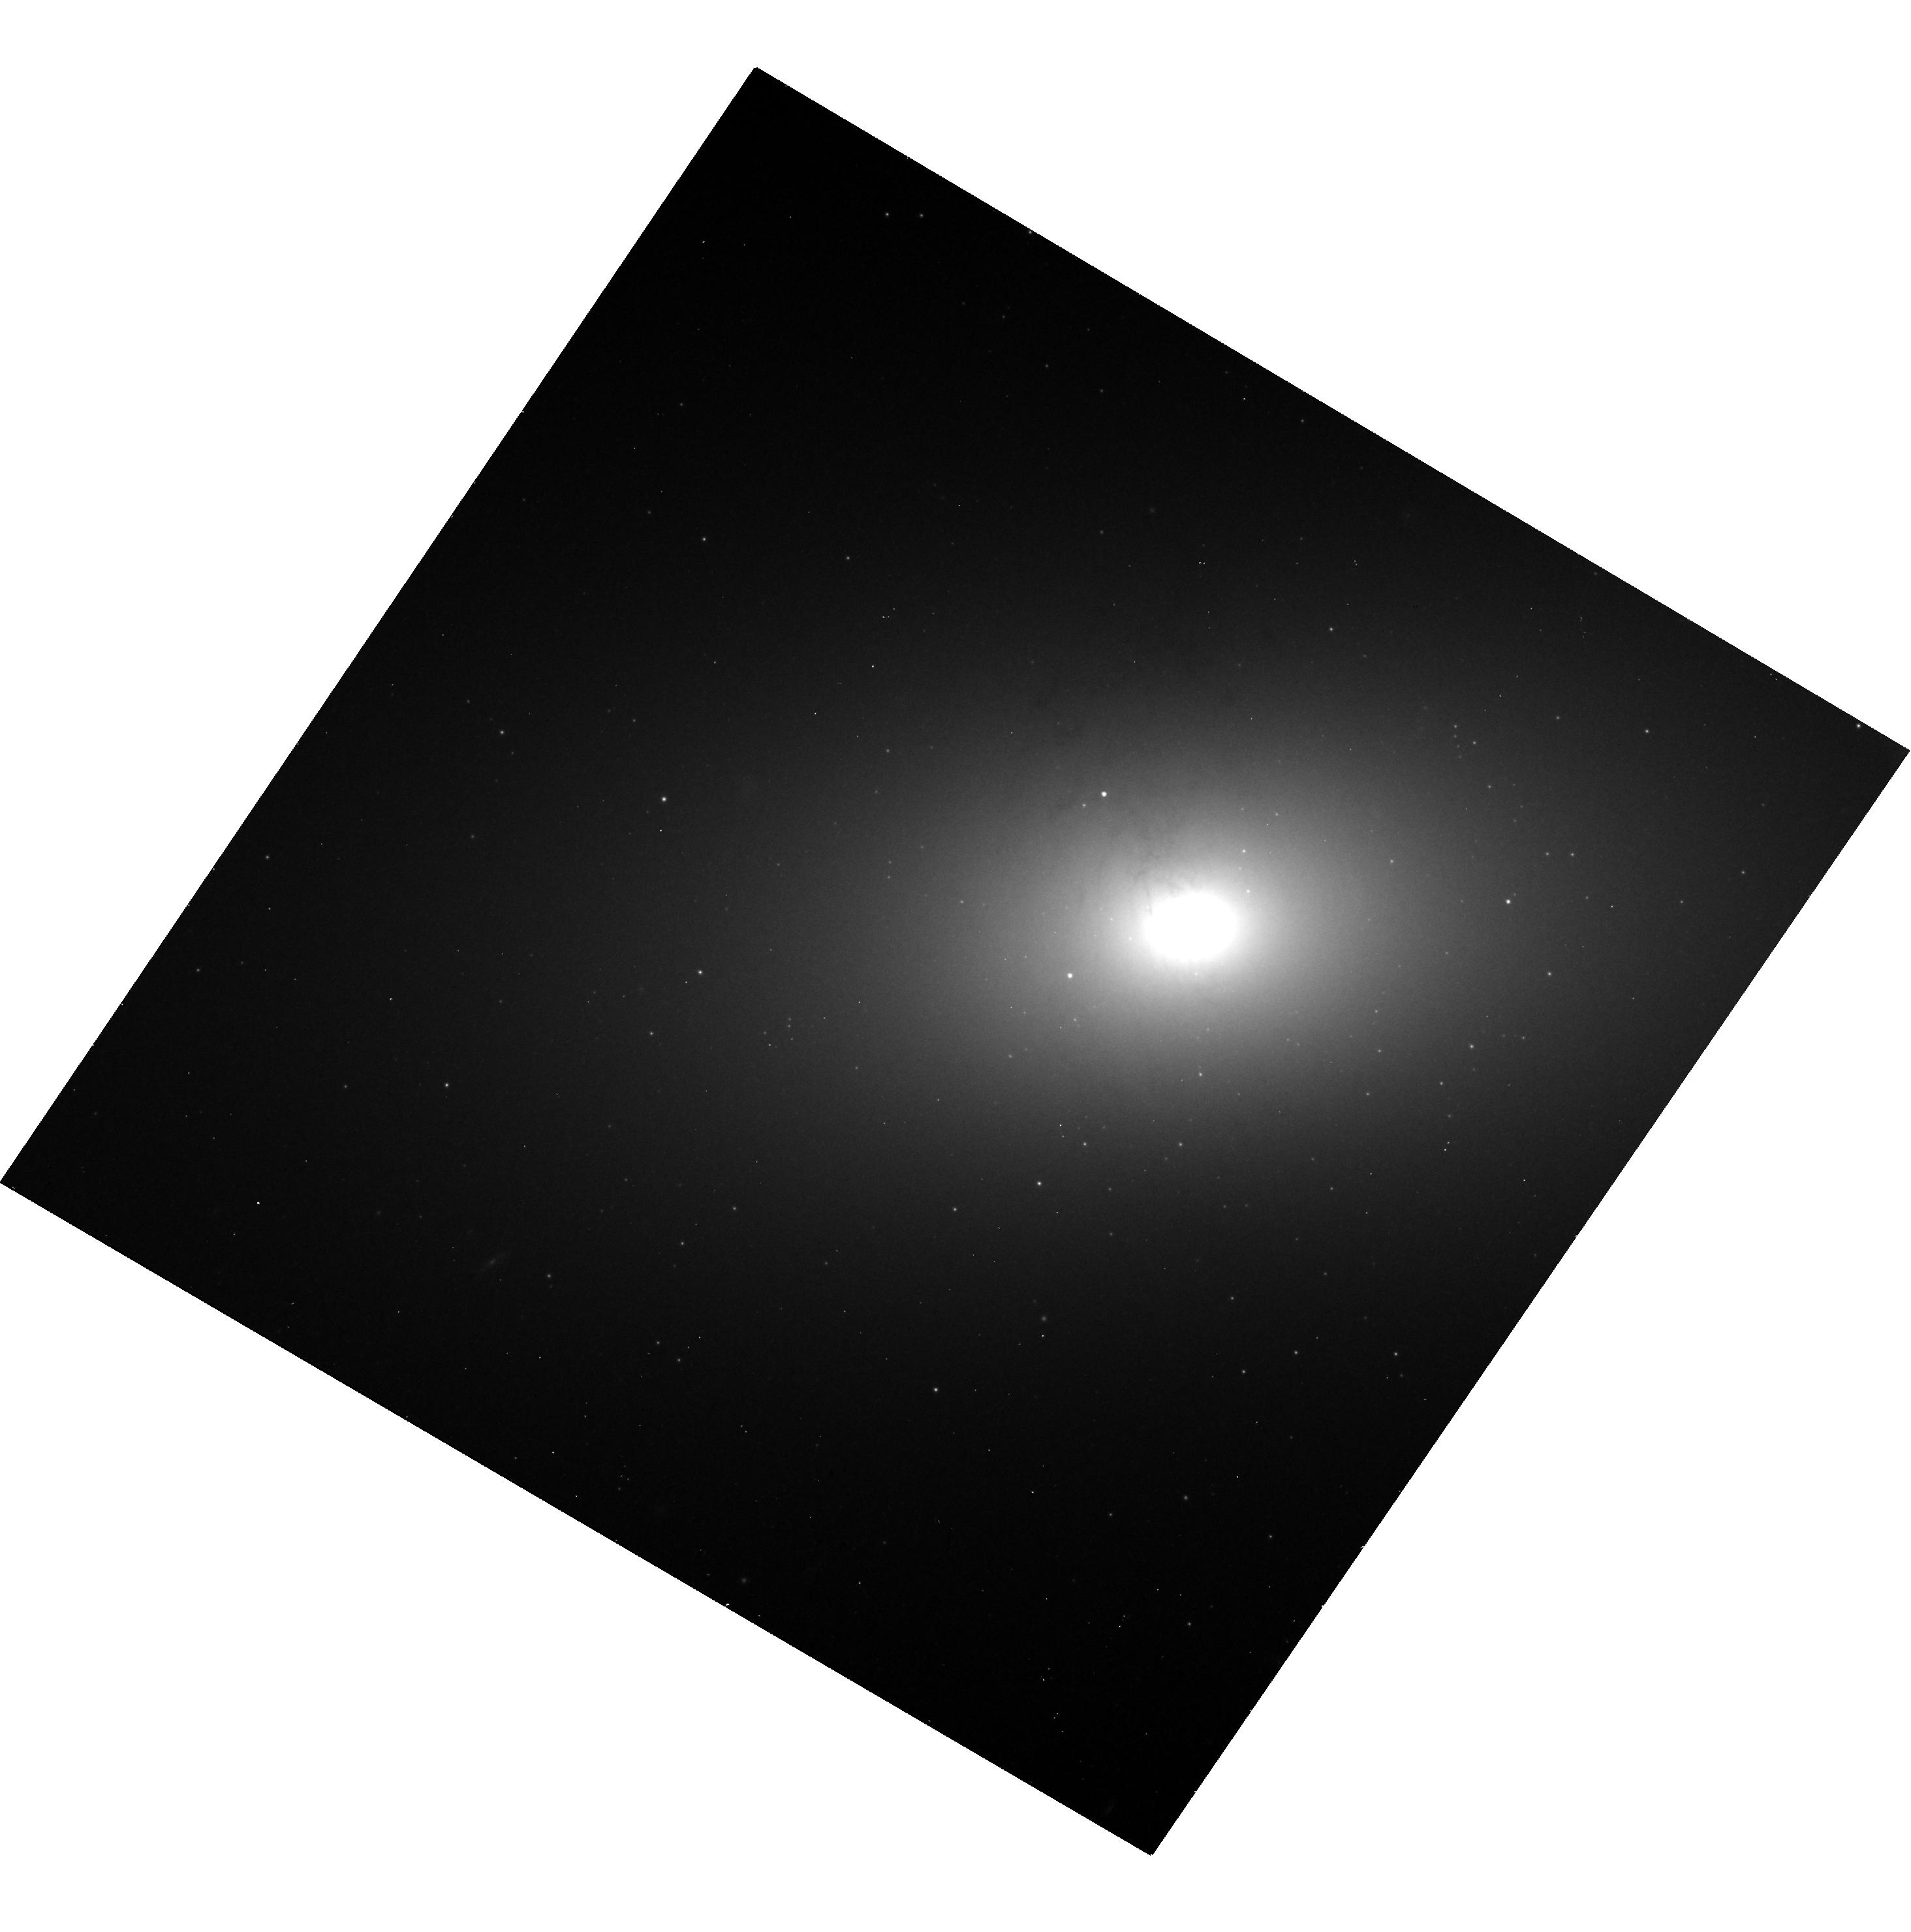
Target: NGC-2768. Instrument: WFC3/UVIS. Filter: F814W. Exposure: 14 min. Observation ID: hst_15323_11_wfc3_uvis_f814w_idja11

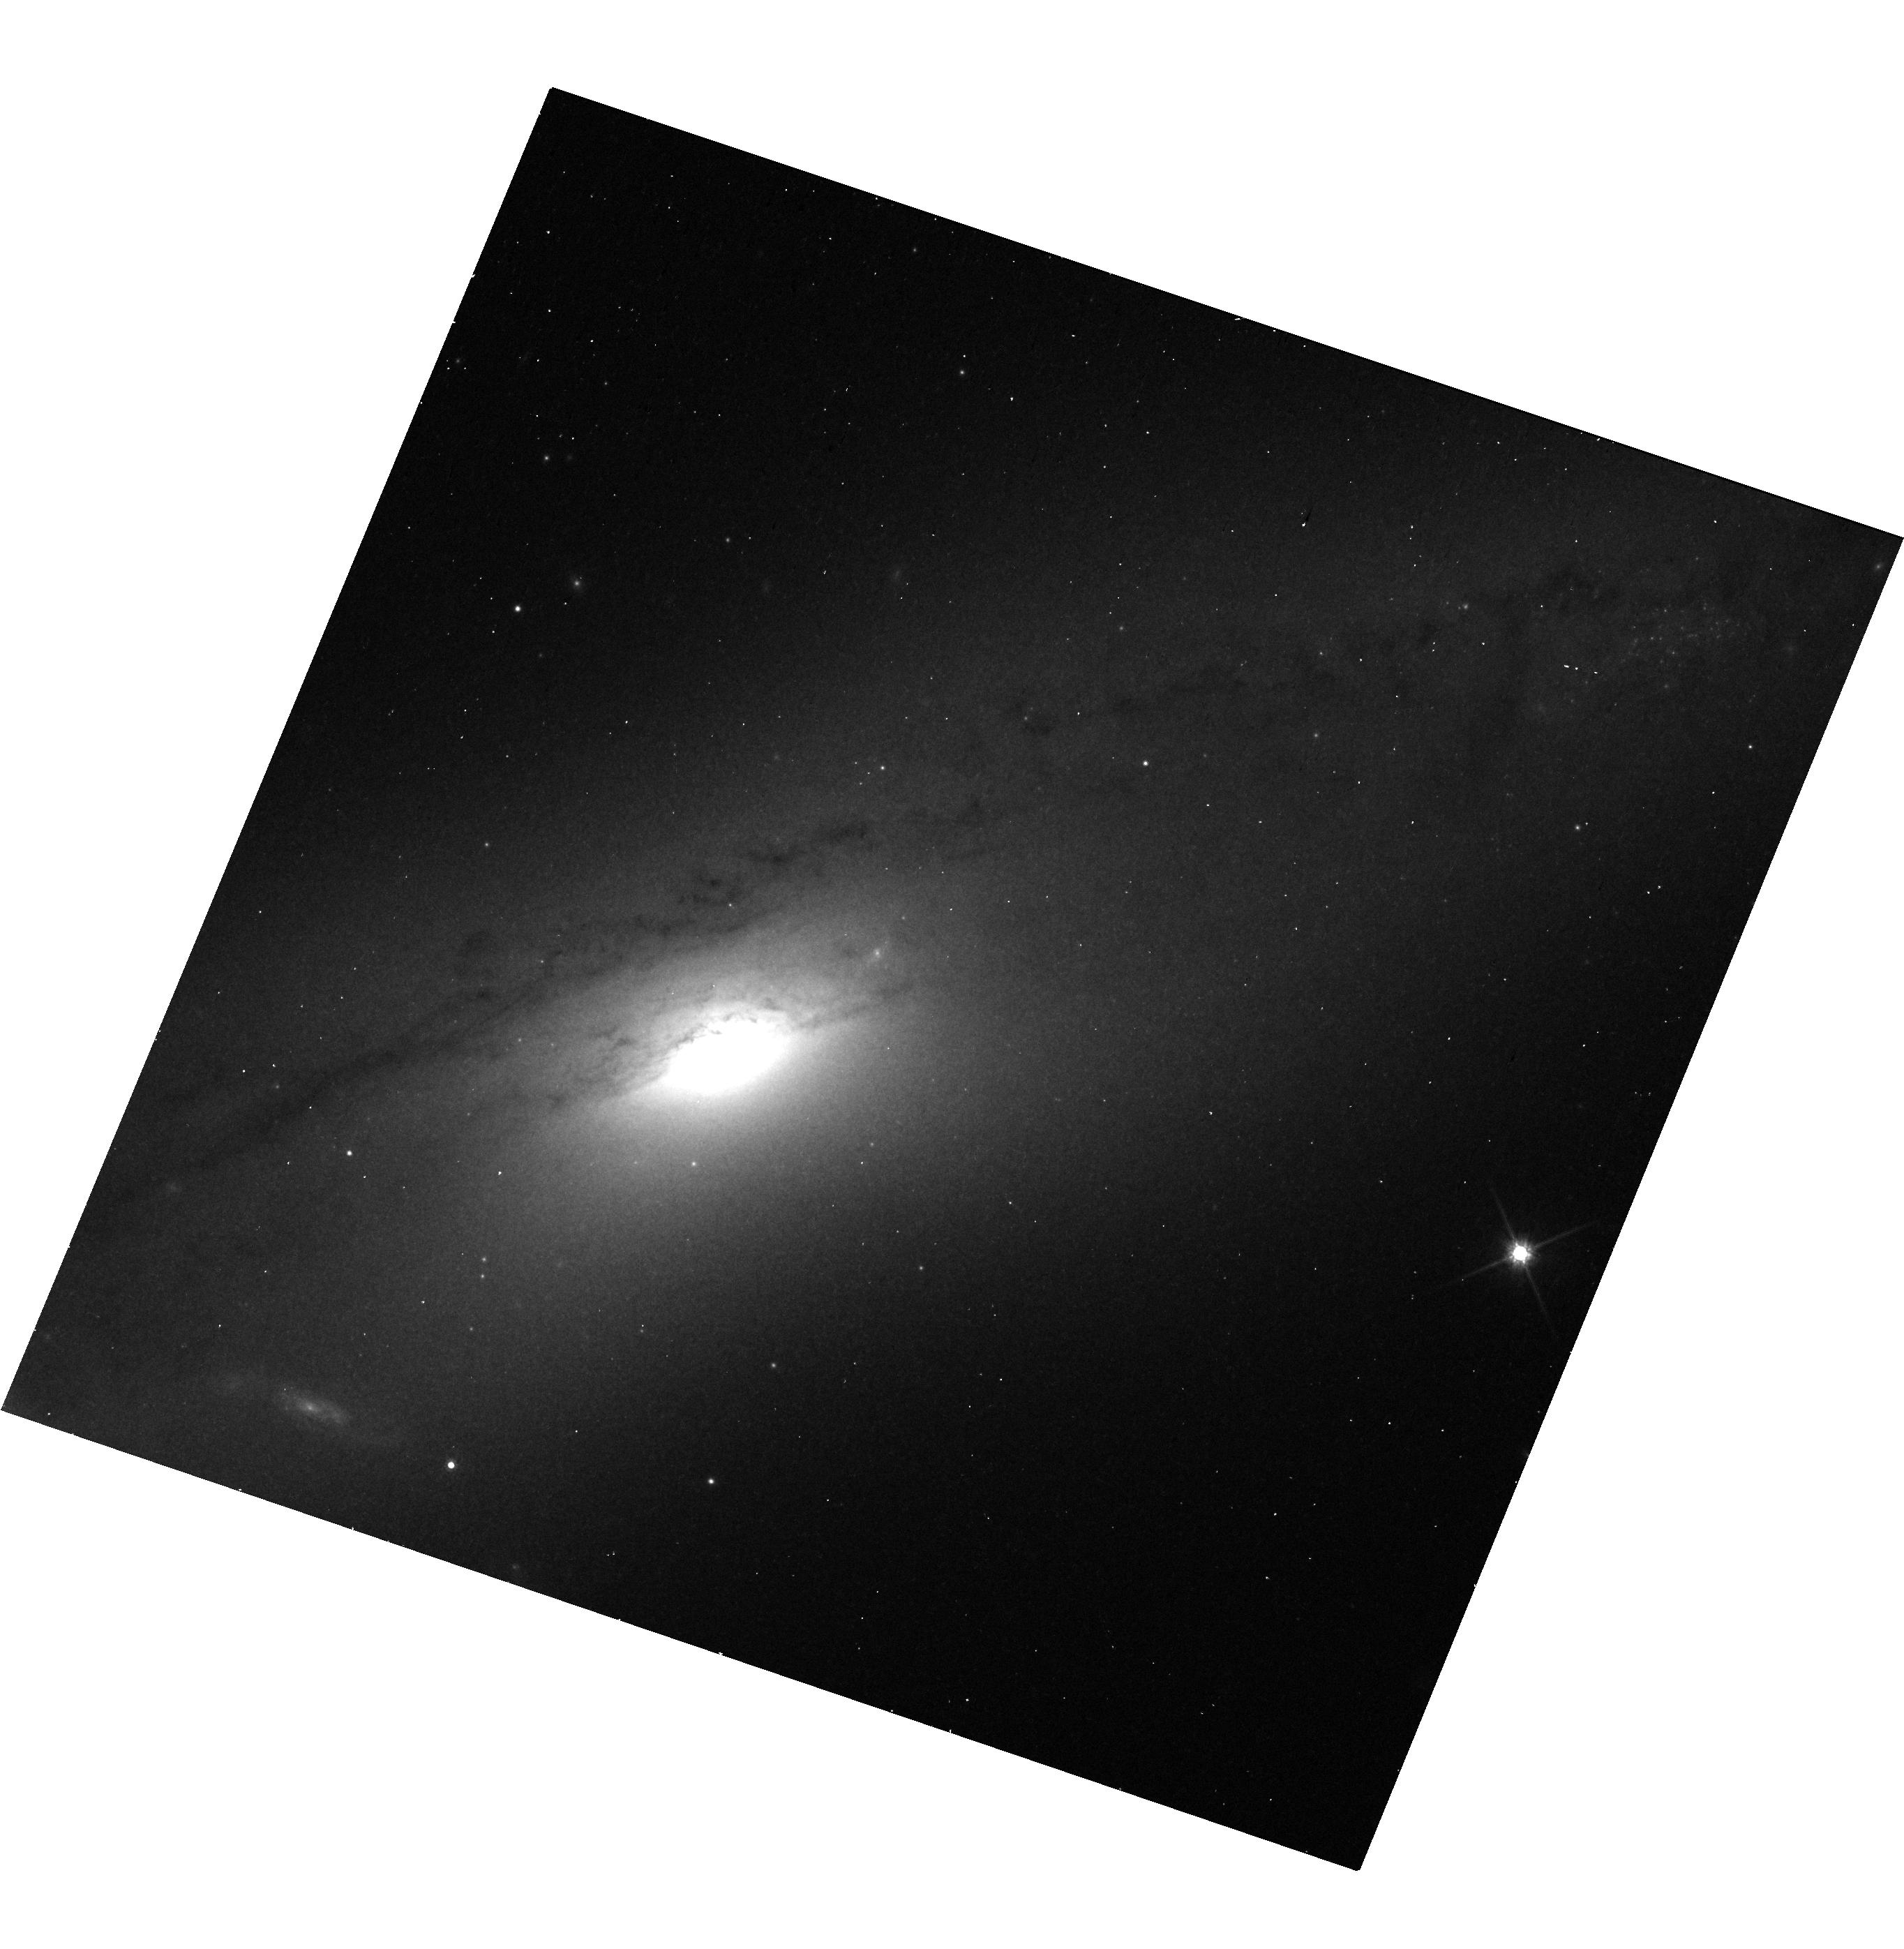
Target: NGC-4586. Instrument: WFC3/UVIS. Filter: F814W. Exposure: 12 min. Observation ID: hst_15323_02_wfc3_uvis_f814w_idja02

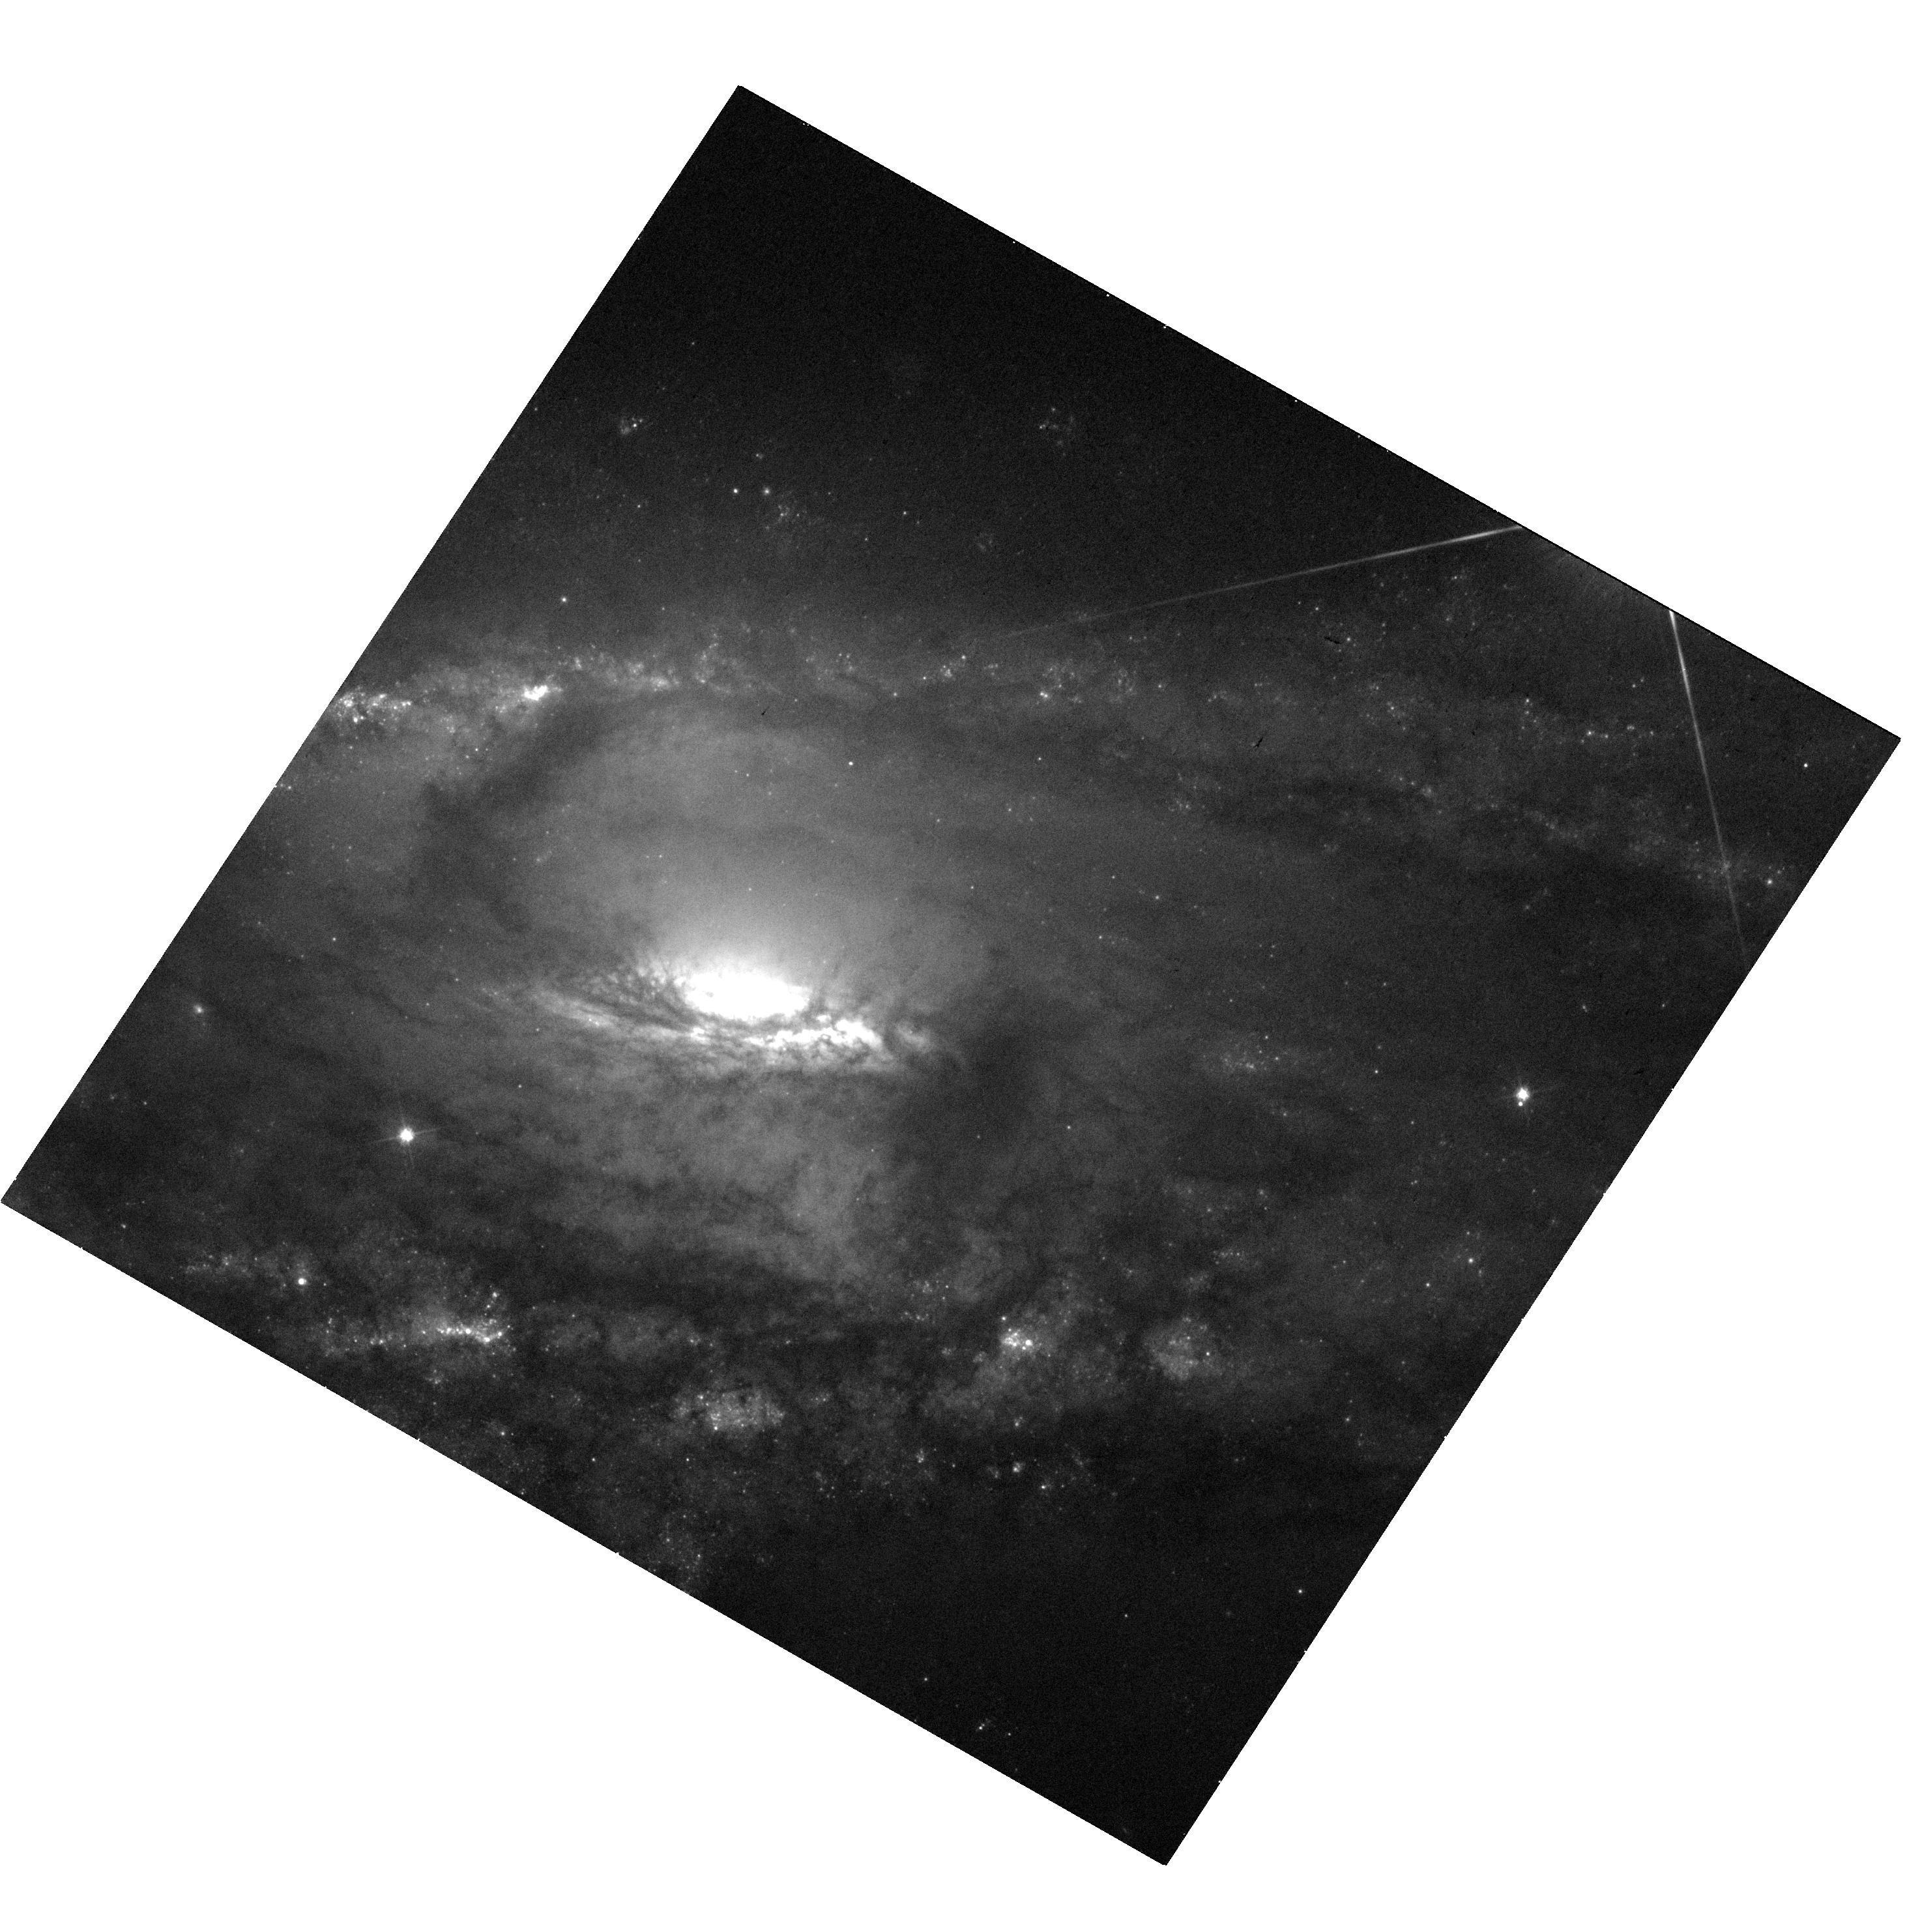
Target: NGC-5792. Instrument: WFC3/UVIS. Filter: F475W. Exposure: 14 min. Observation ID: hst_15323_14_wfc3_uvis_f475w_idja14

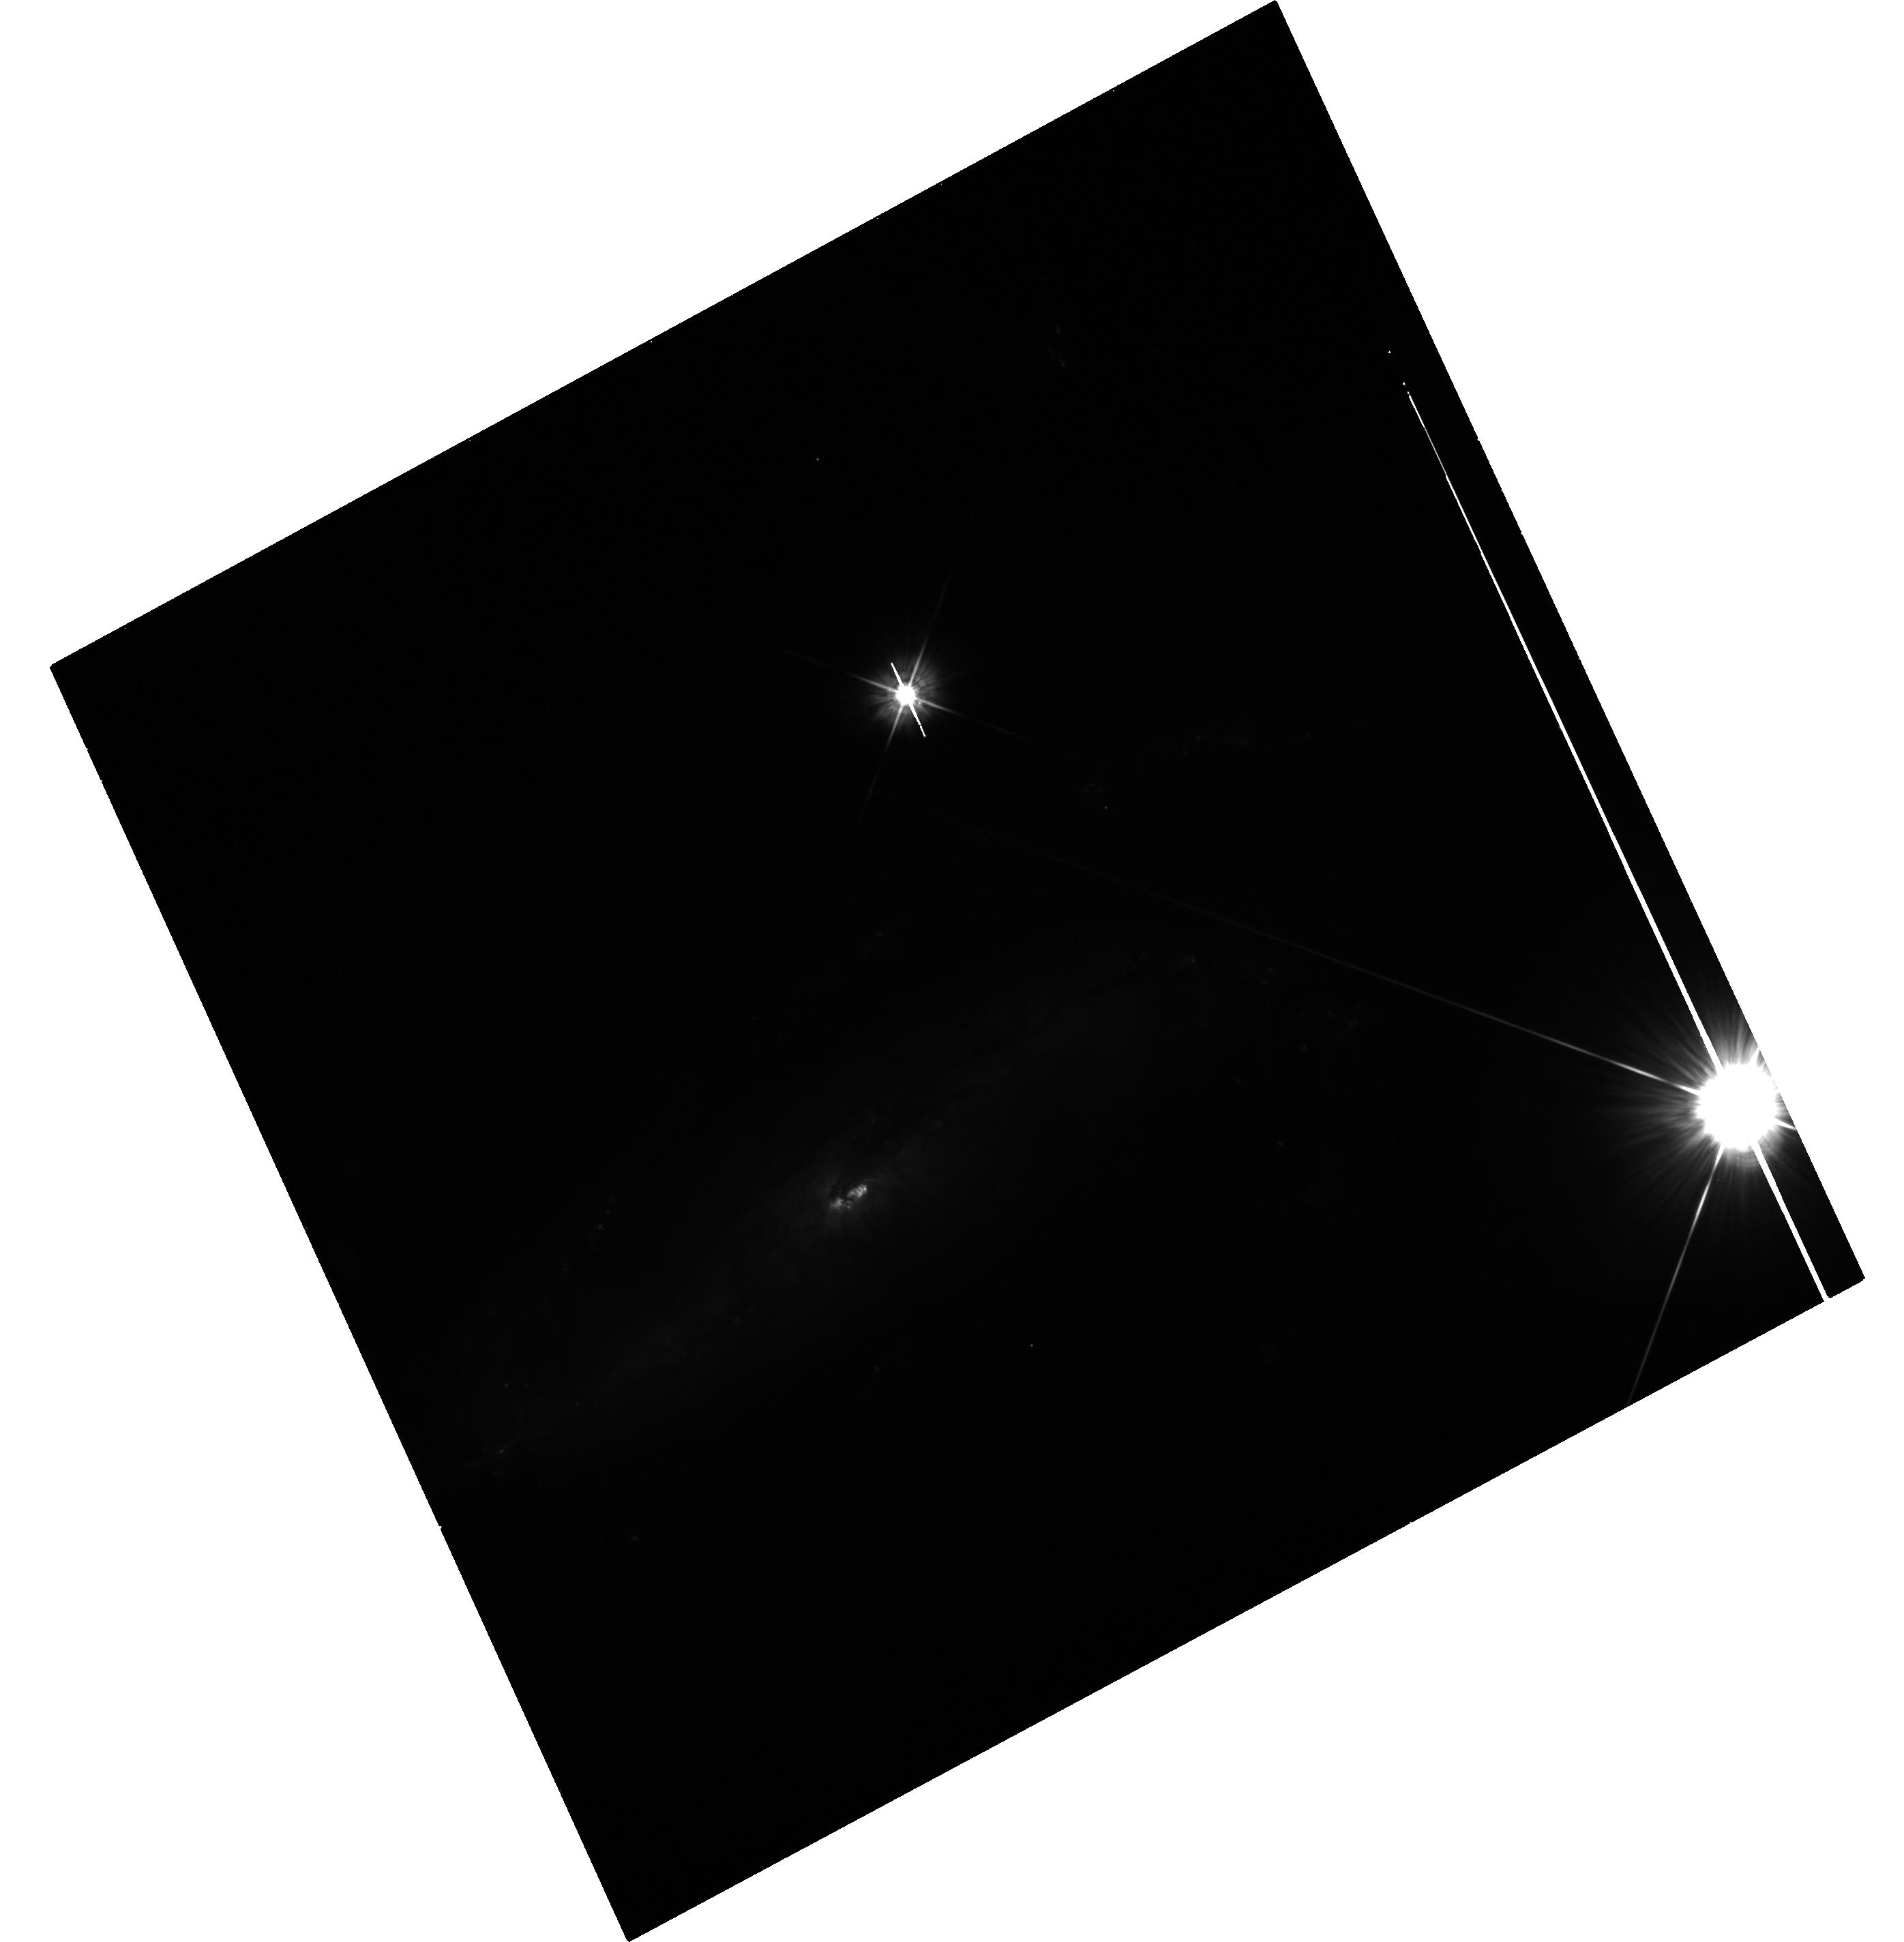
Target: UGC-9959. Instrument: WFC3/UVIS. Filter: F475W. Exposure: 15 min. Observation ID: hst_15323_22_wfc3_uvis_f475w_idja22

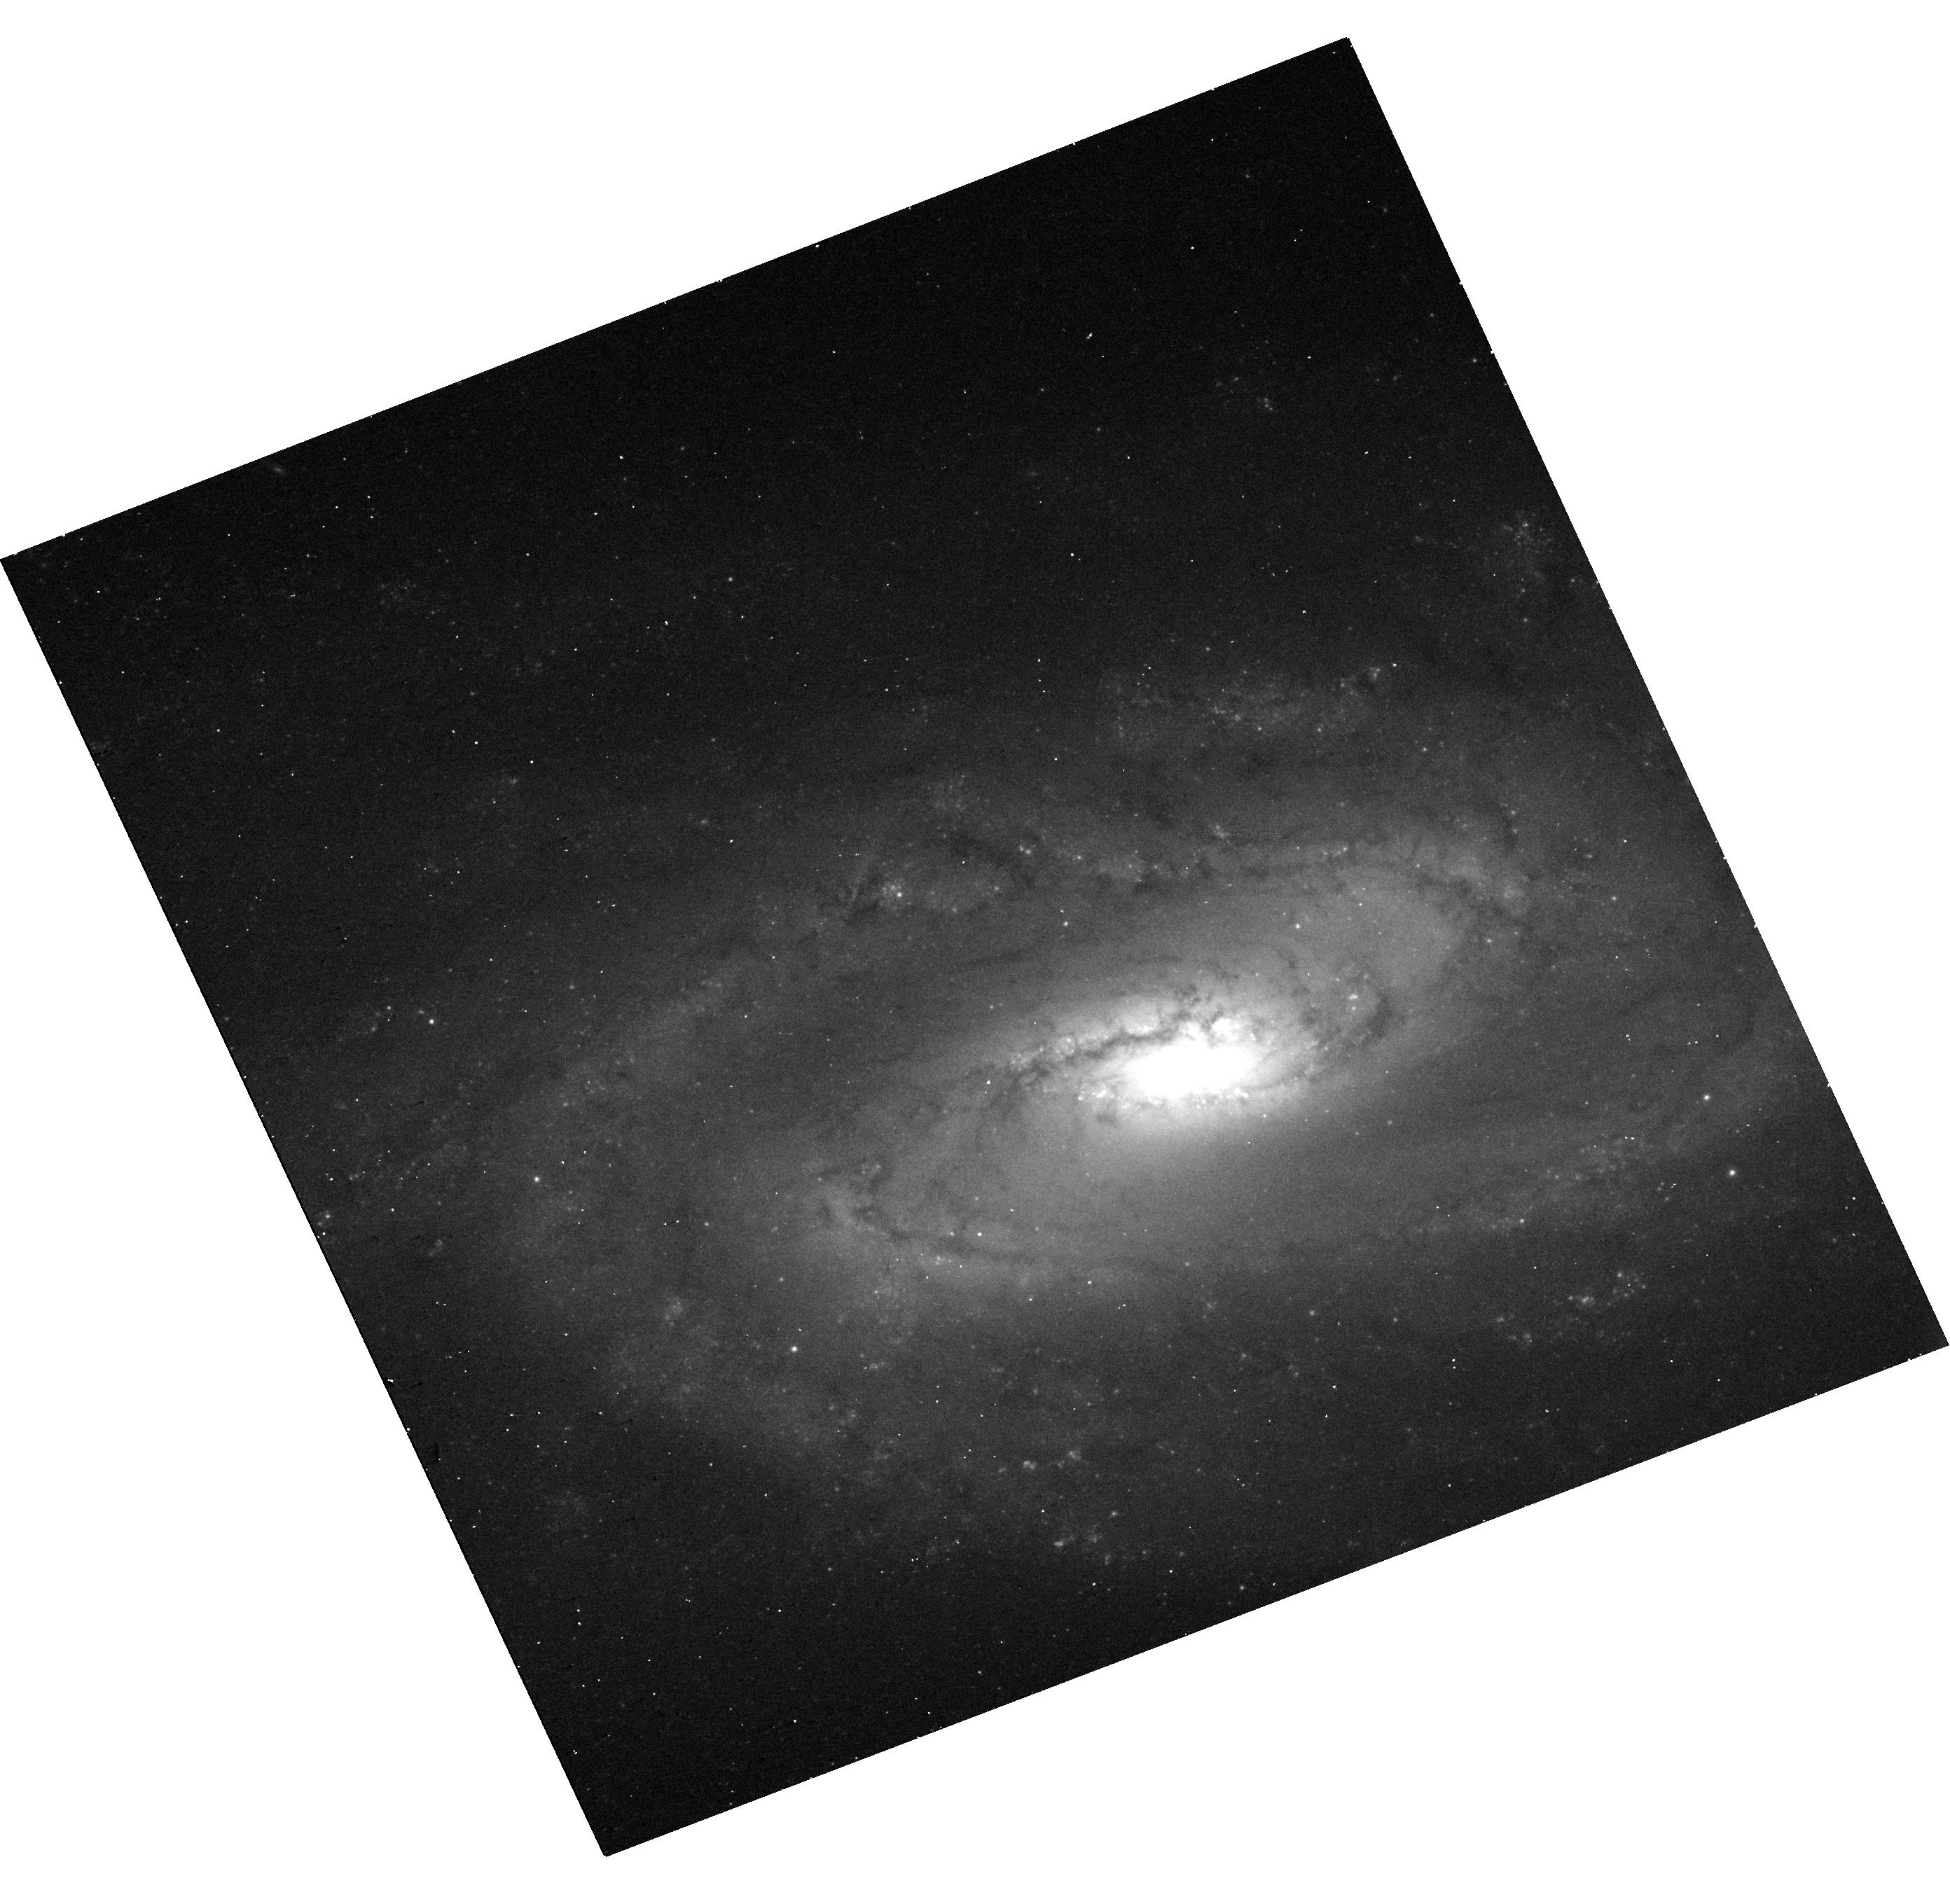
Target: NGC-1090. Instrument: WFC3/UVIS. Filter: F814W. Exposure: 12 min. Observation ID: hst_15323_15_wfc3_uvis_f814w_idja15

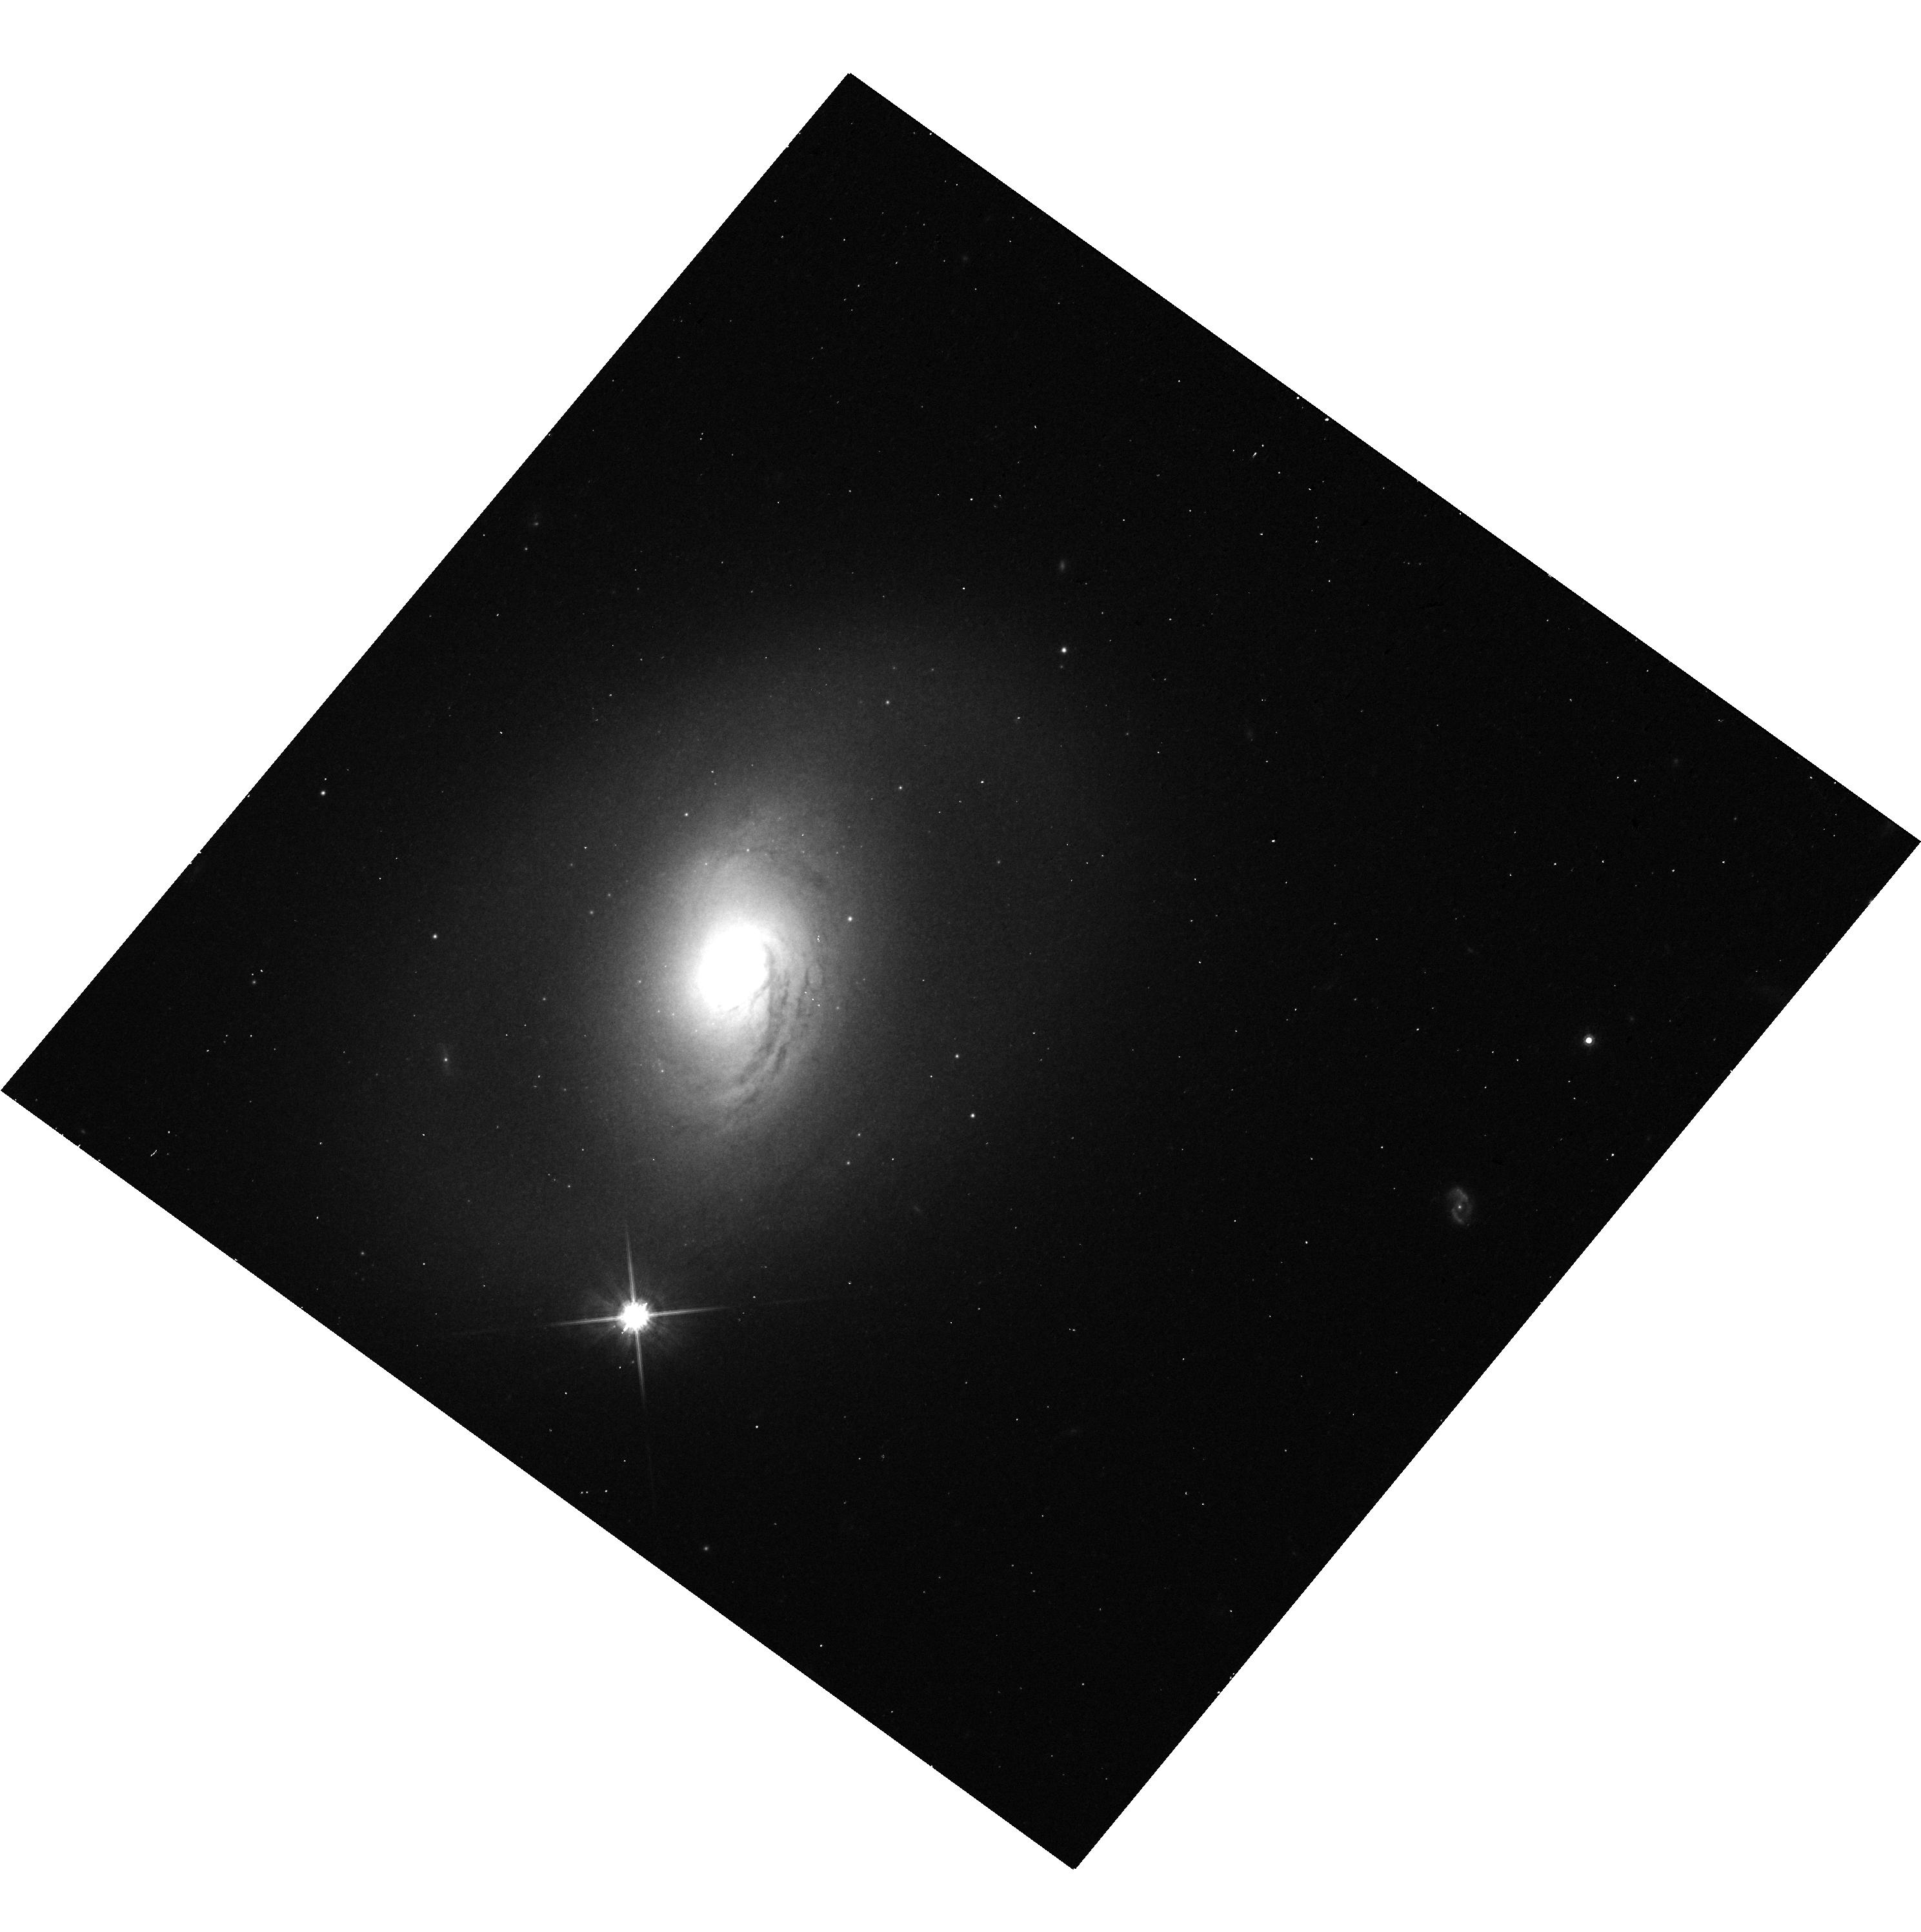
Target: UGC-5745. Instrument: WFC3/UVIS. Filter: F814W. Exposure: 12 min. Observation ID: hst_15323_01_wfc3_uvis_f814w_idja01

Addressing a Bias in the Galaxies with Black Hole Mass Measurements (PI: Walsh, Jonelle L.)

Supermassive black holes (BHs) are fundamental components of galaxies, as demonstrated by the correlations between BH mass and large-scale galaxy properties. However, these scaling relations are based on BH mass measurements in a galaxy sample that is significantly biased relative to the overall galaxy population. We propose to enhance the diversity of galaxies with BH mass determinations using a combination of Hubble Space Telescope (HST) imaging and adaptive optics (AO) kinematics. Our proposal focuses on 25 galaxies that will be observed as part of an approved 253-hour Gemini Large Program to dynamically measure BH masses. HST imaging is required for (1) the creation of high-resolution stellar mass models, and (2) the determination of the AO point spread function; both are essential for measuring accurate BH masses. The proposed sample will provide a more complete census of local BHs in a wide range of galaxies with varied evolutionary histories. This data is crucial for understanding the underlying physics driving the BH - galaxy correlations and their scatter.